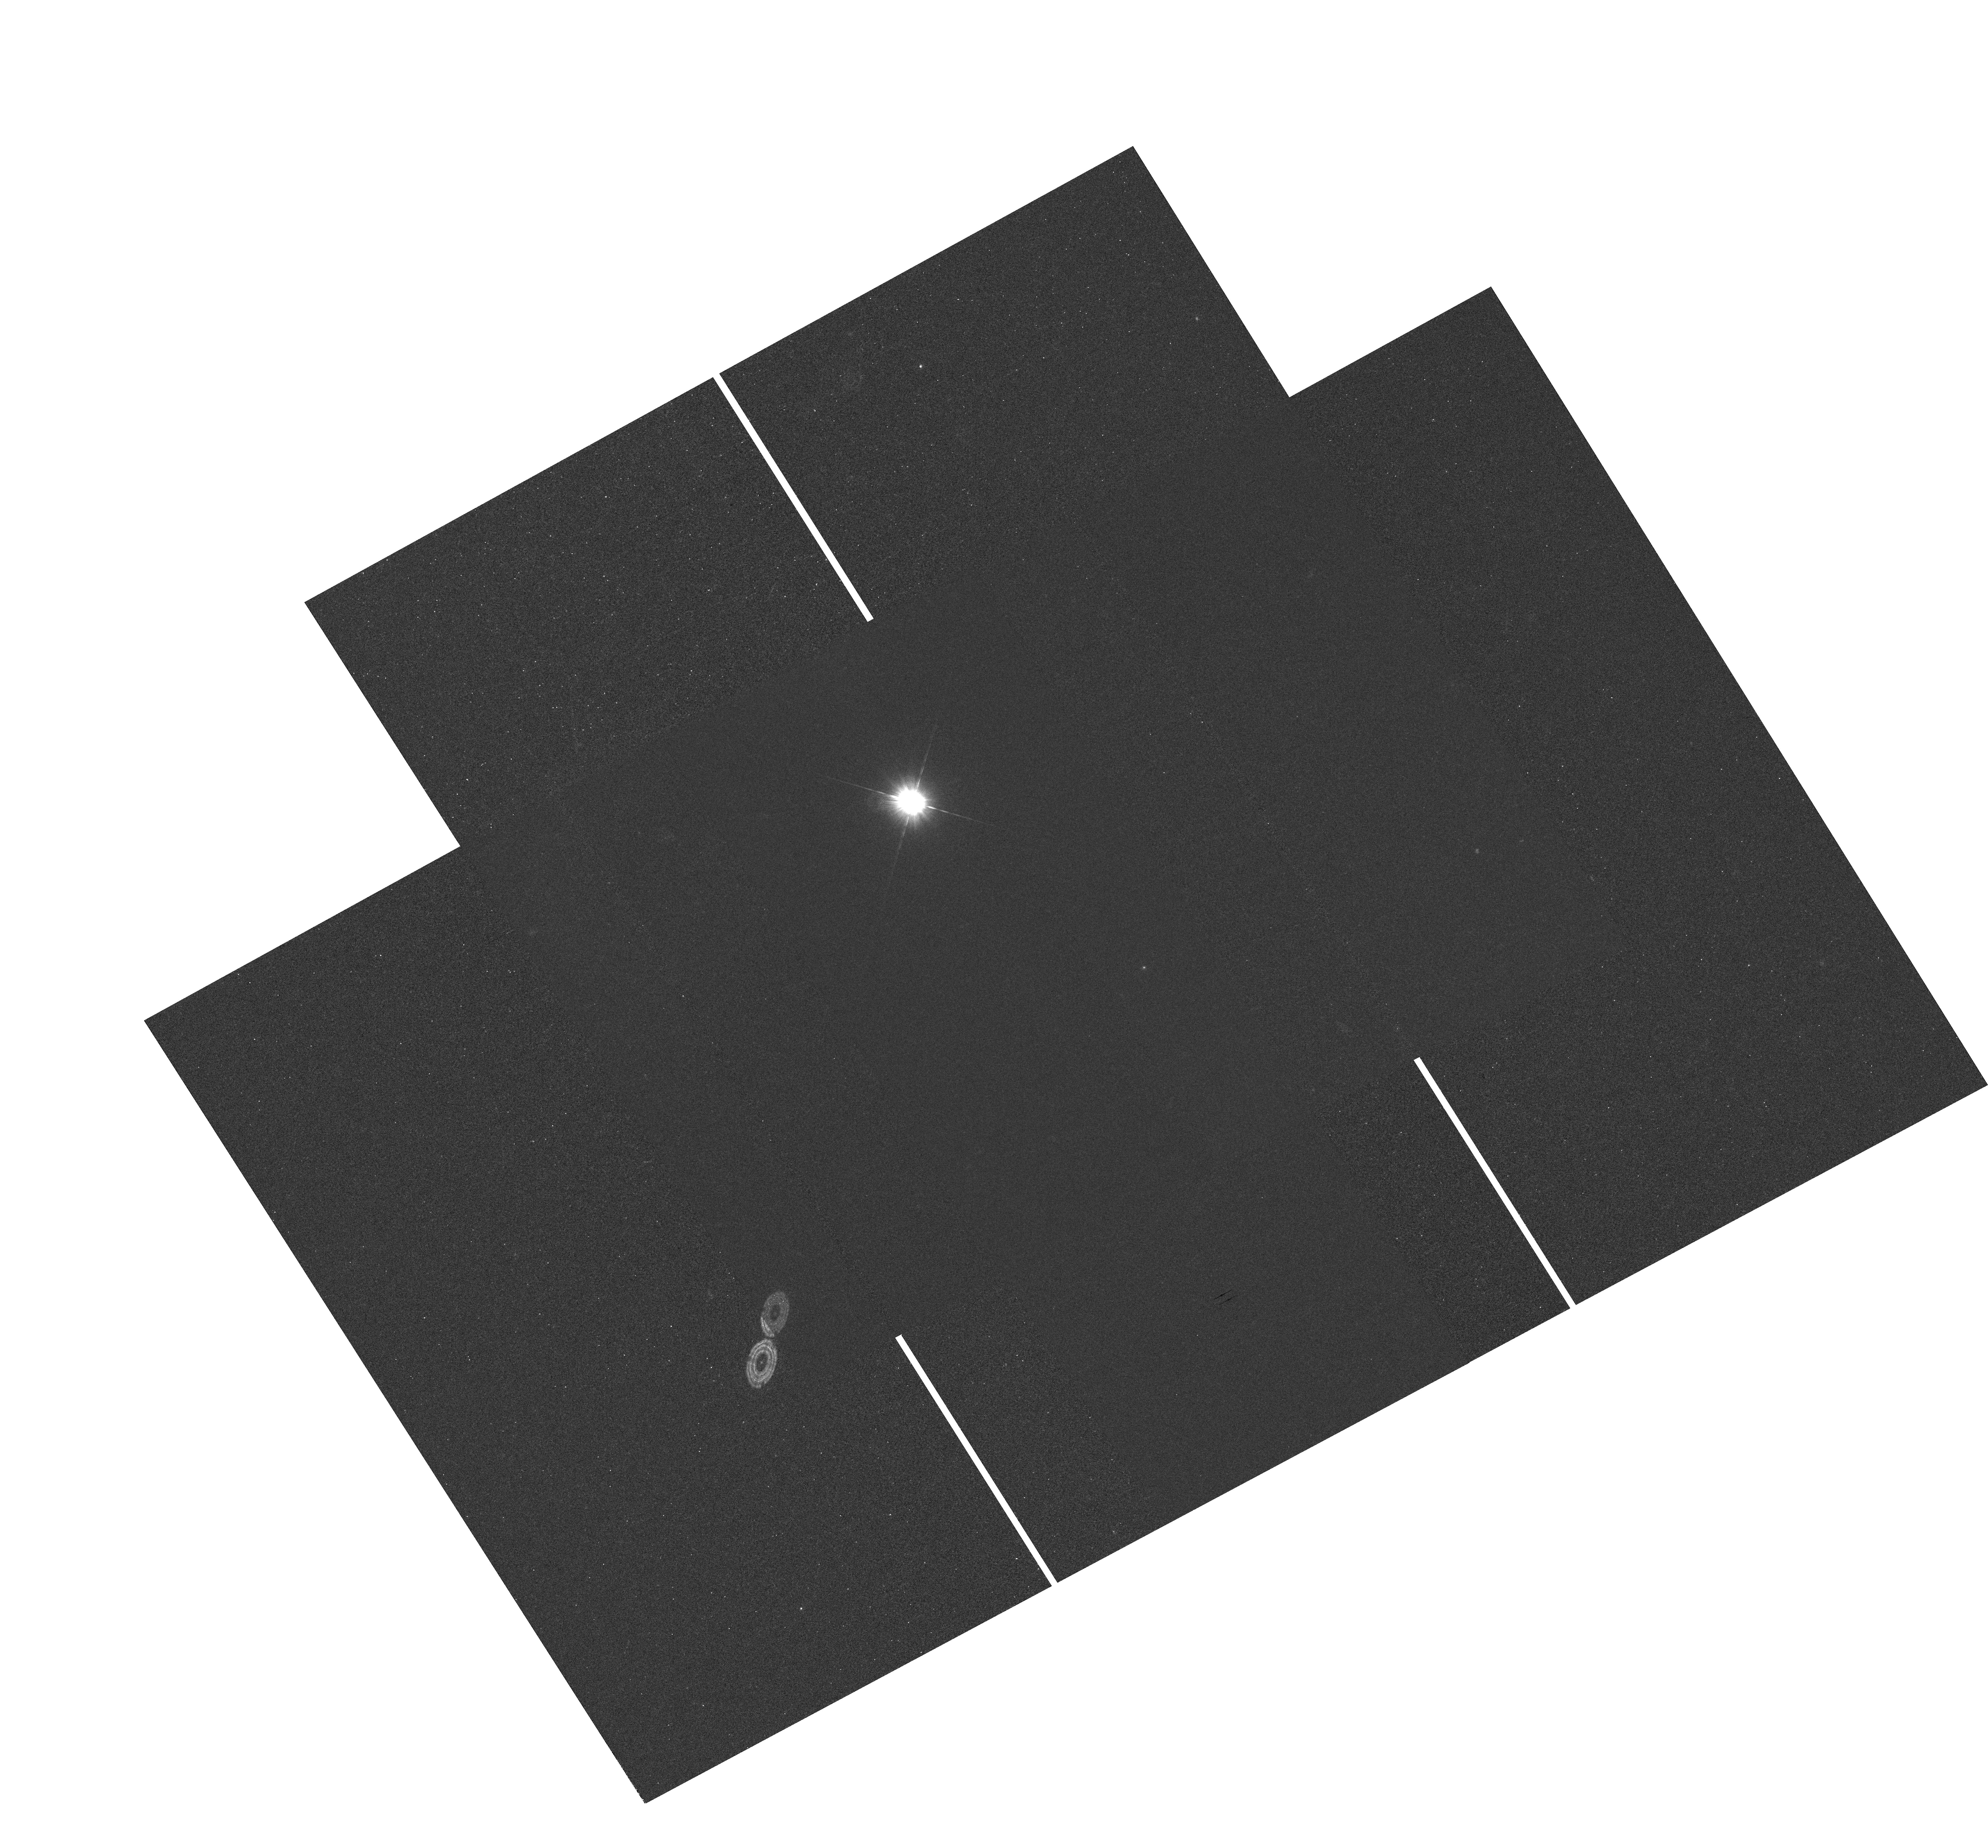
Target: GD153. Instrument: WFC3/UVIS. Filter: F275W. Exposure: 54 min. Observation ID: hst_11919_01_wfc3_uvis_f275w_ibci01

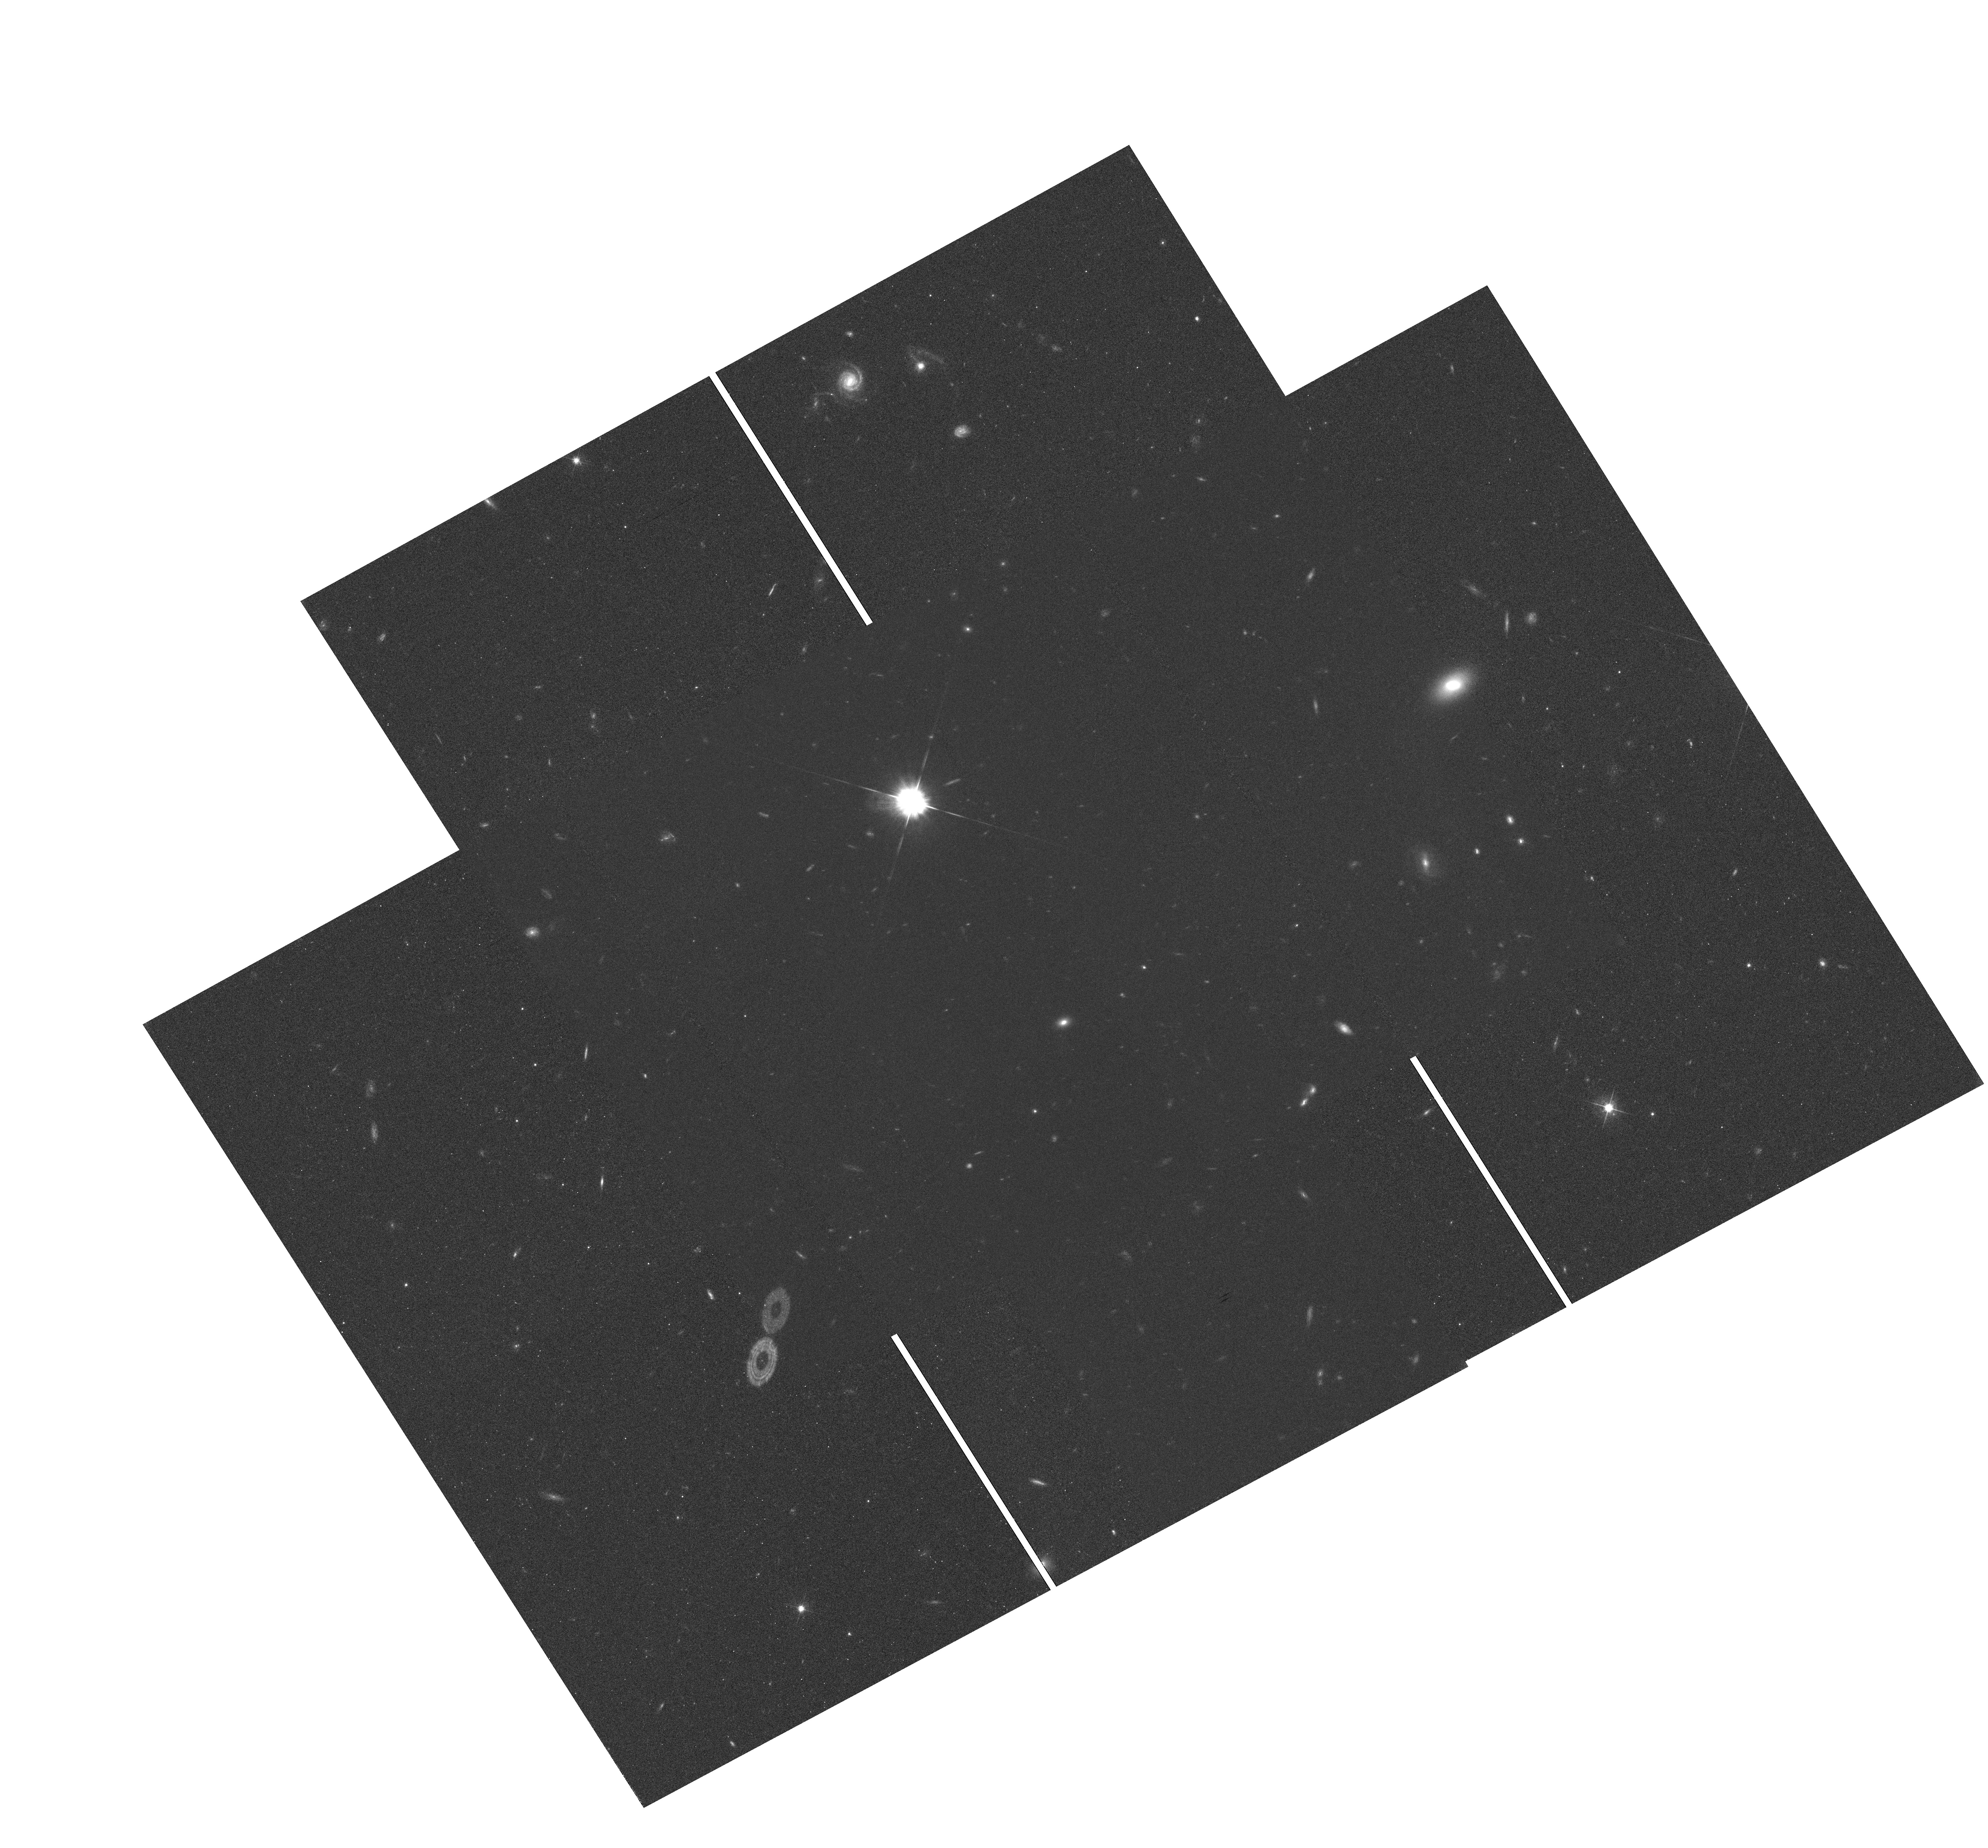
Target: GD153. Instrument: WFC3/UVIS. Filter: F625W. Exposure: 54 min. Observation ID: hst_11919_01_wfc3_uvis_f625w_ibci01

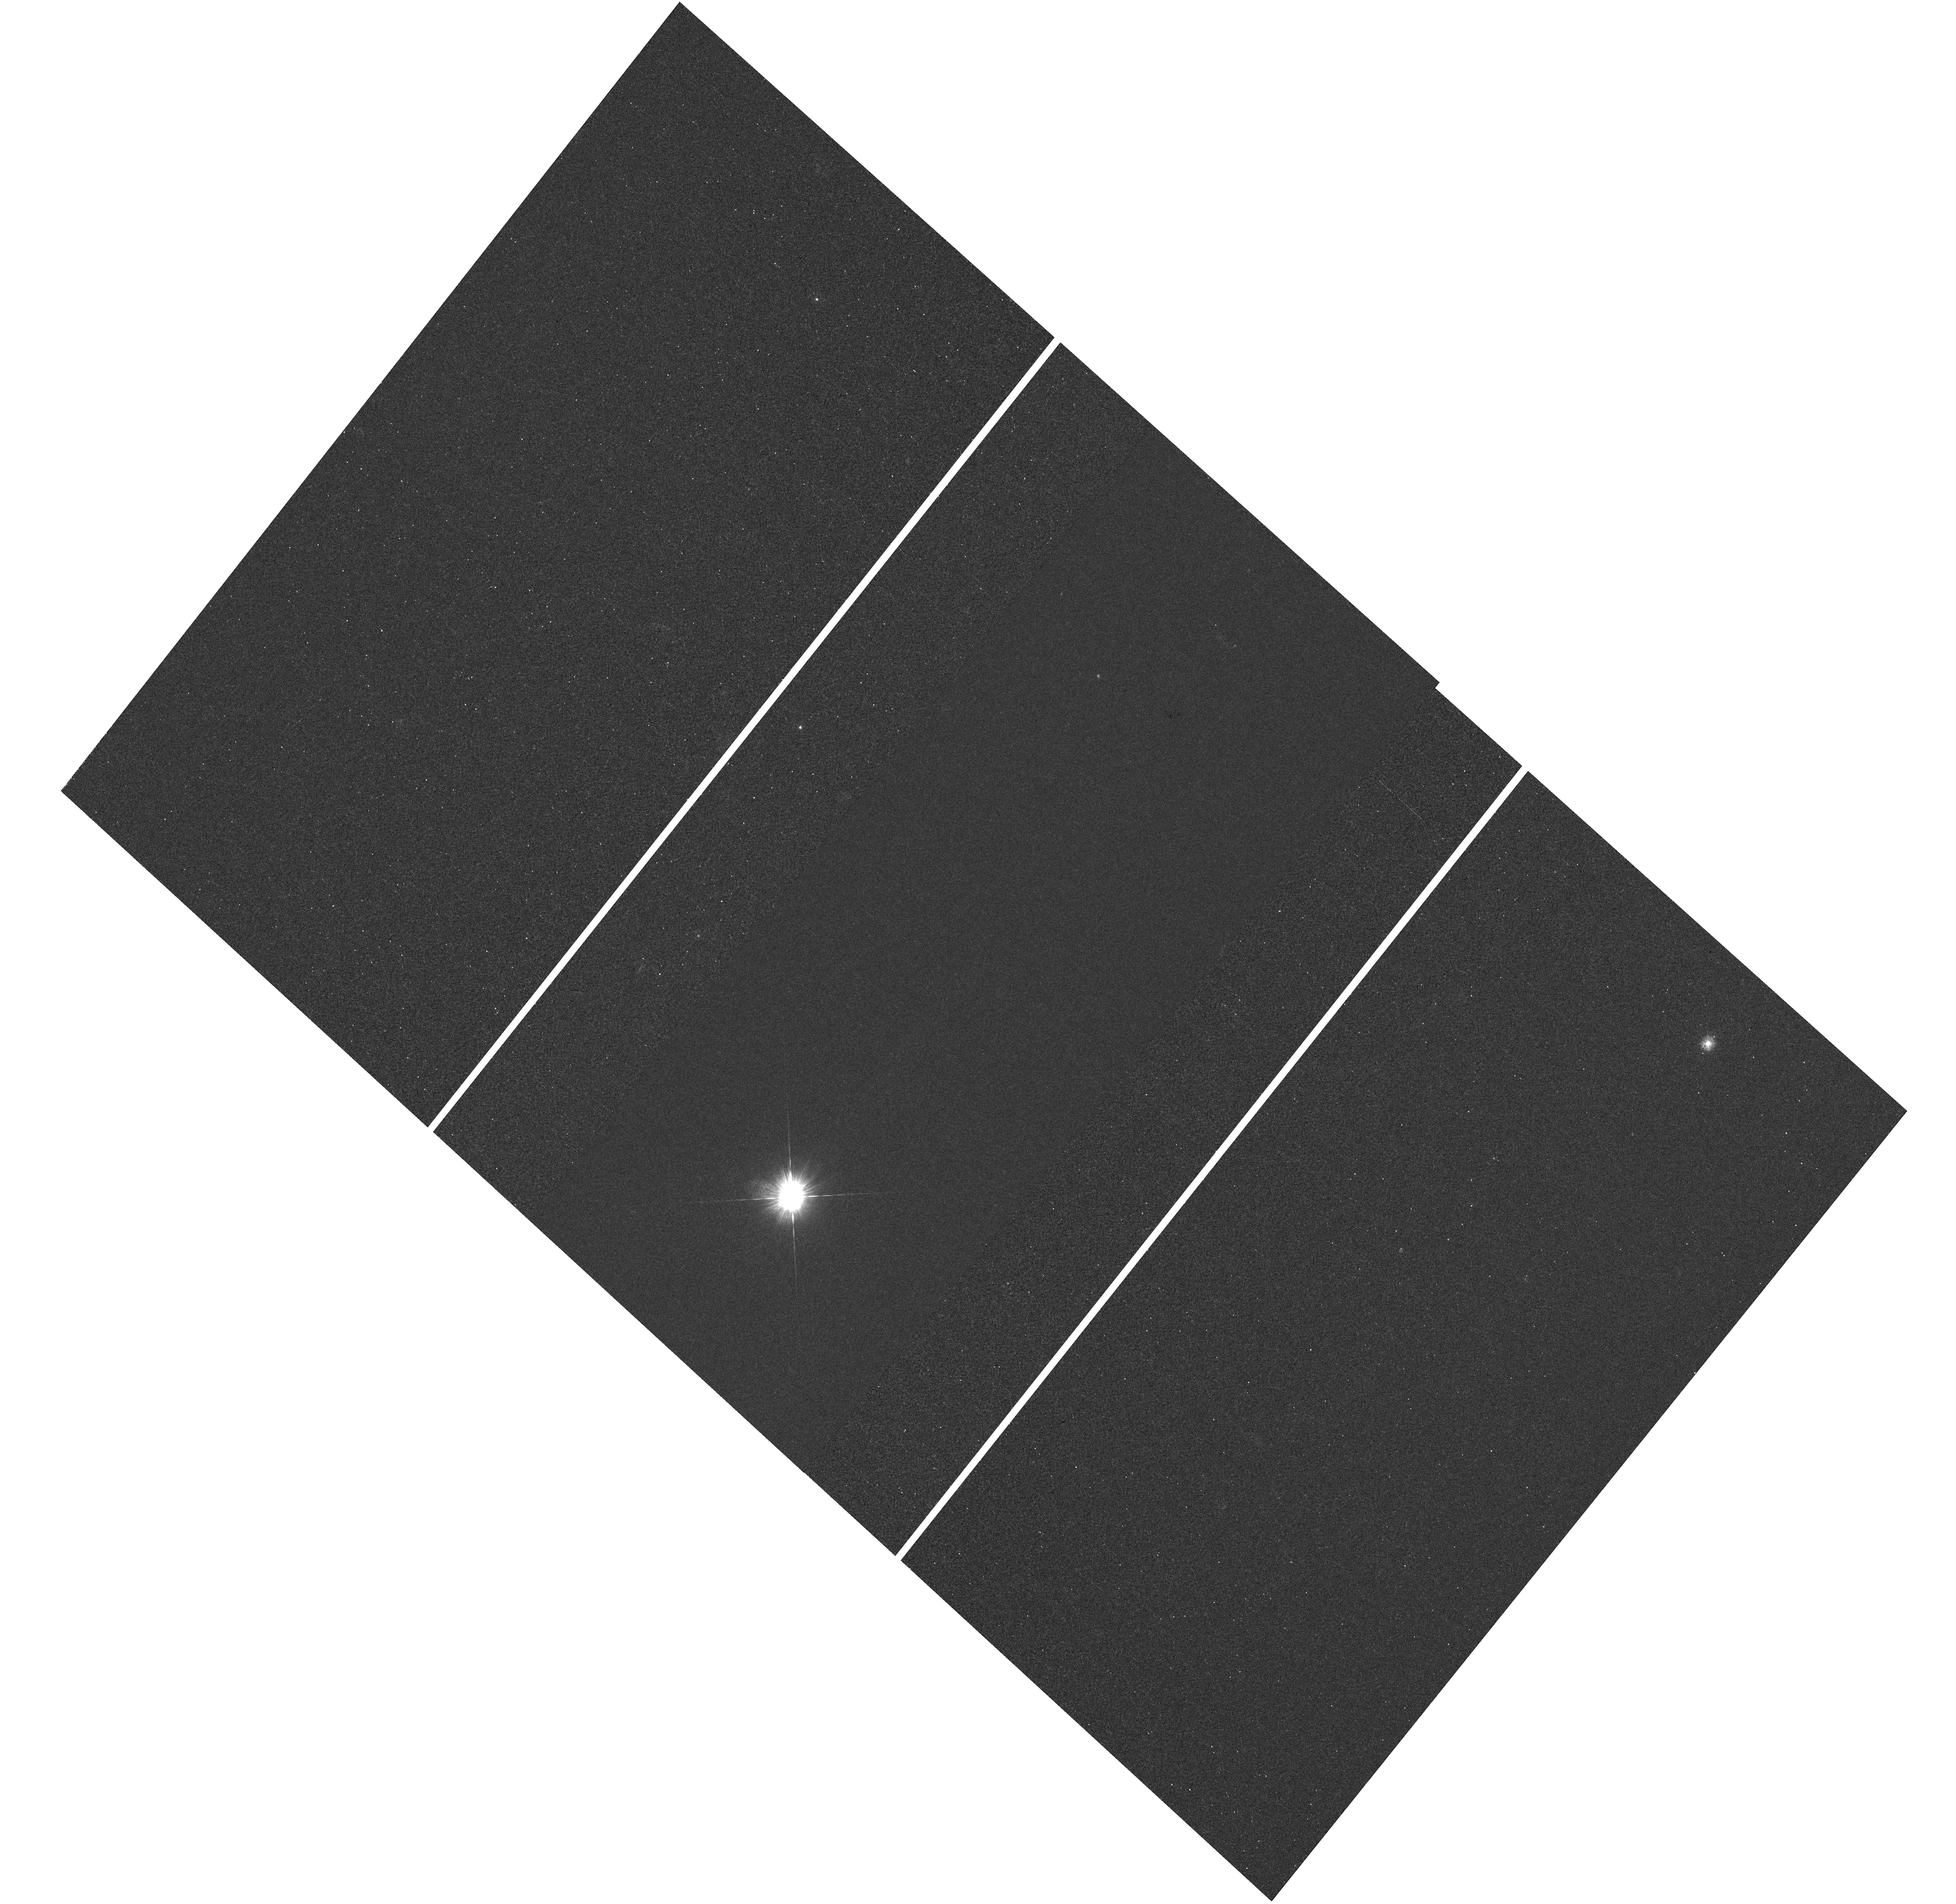
Target: GD153. Instrument: WFC3/UVIS. Filter: F275W. Exposure: 36 min. Observation ID: hst_11919_02_wfc3_uvis_f275w_ibci02

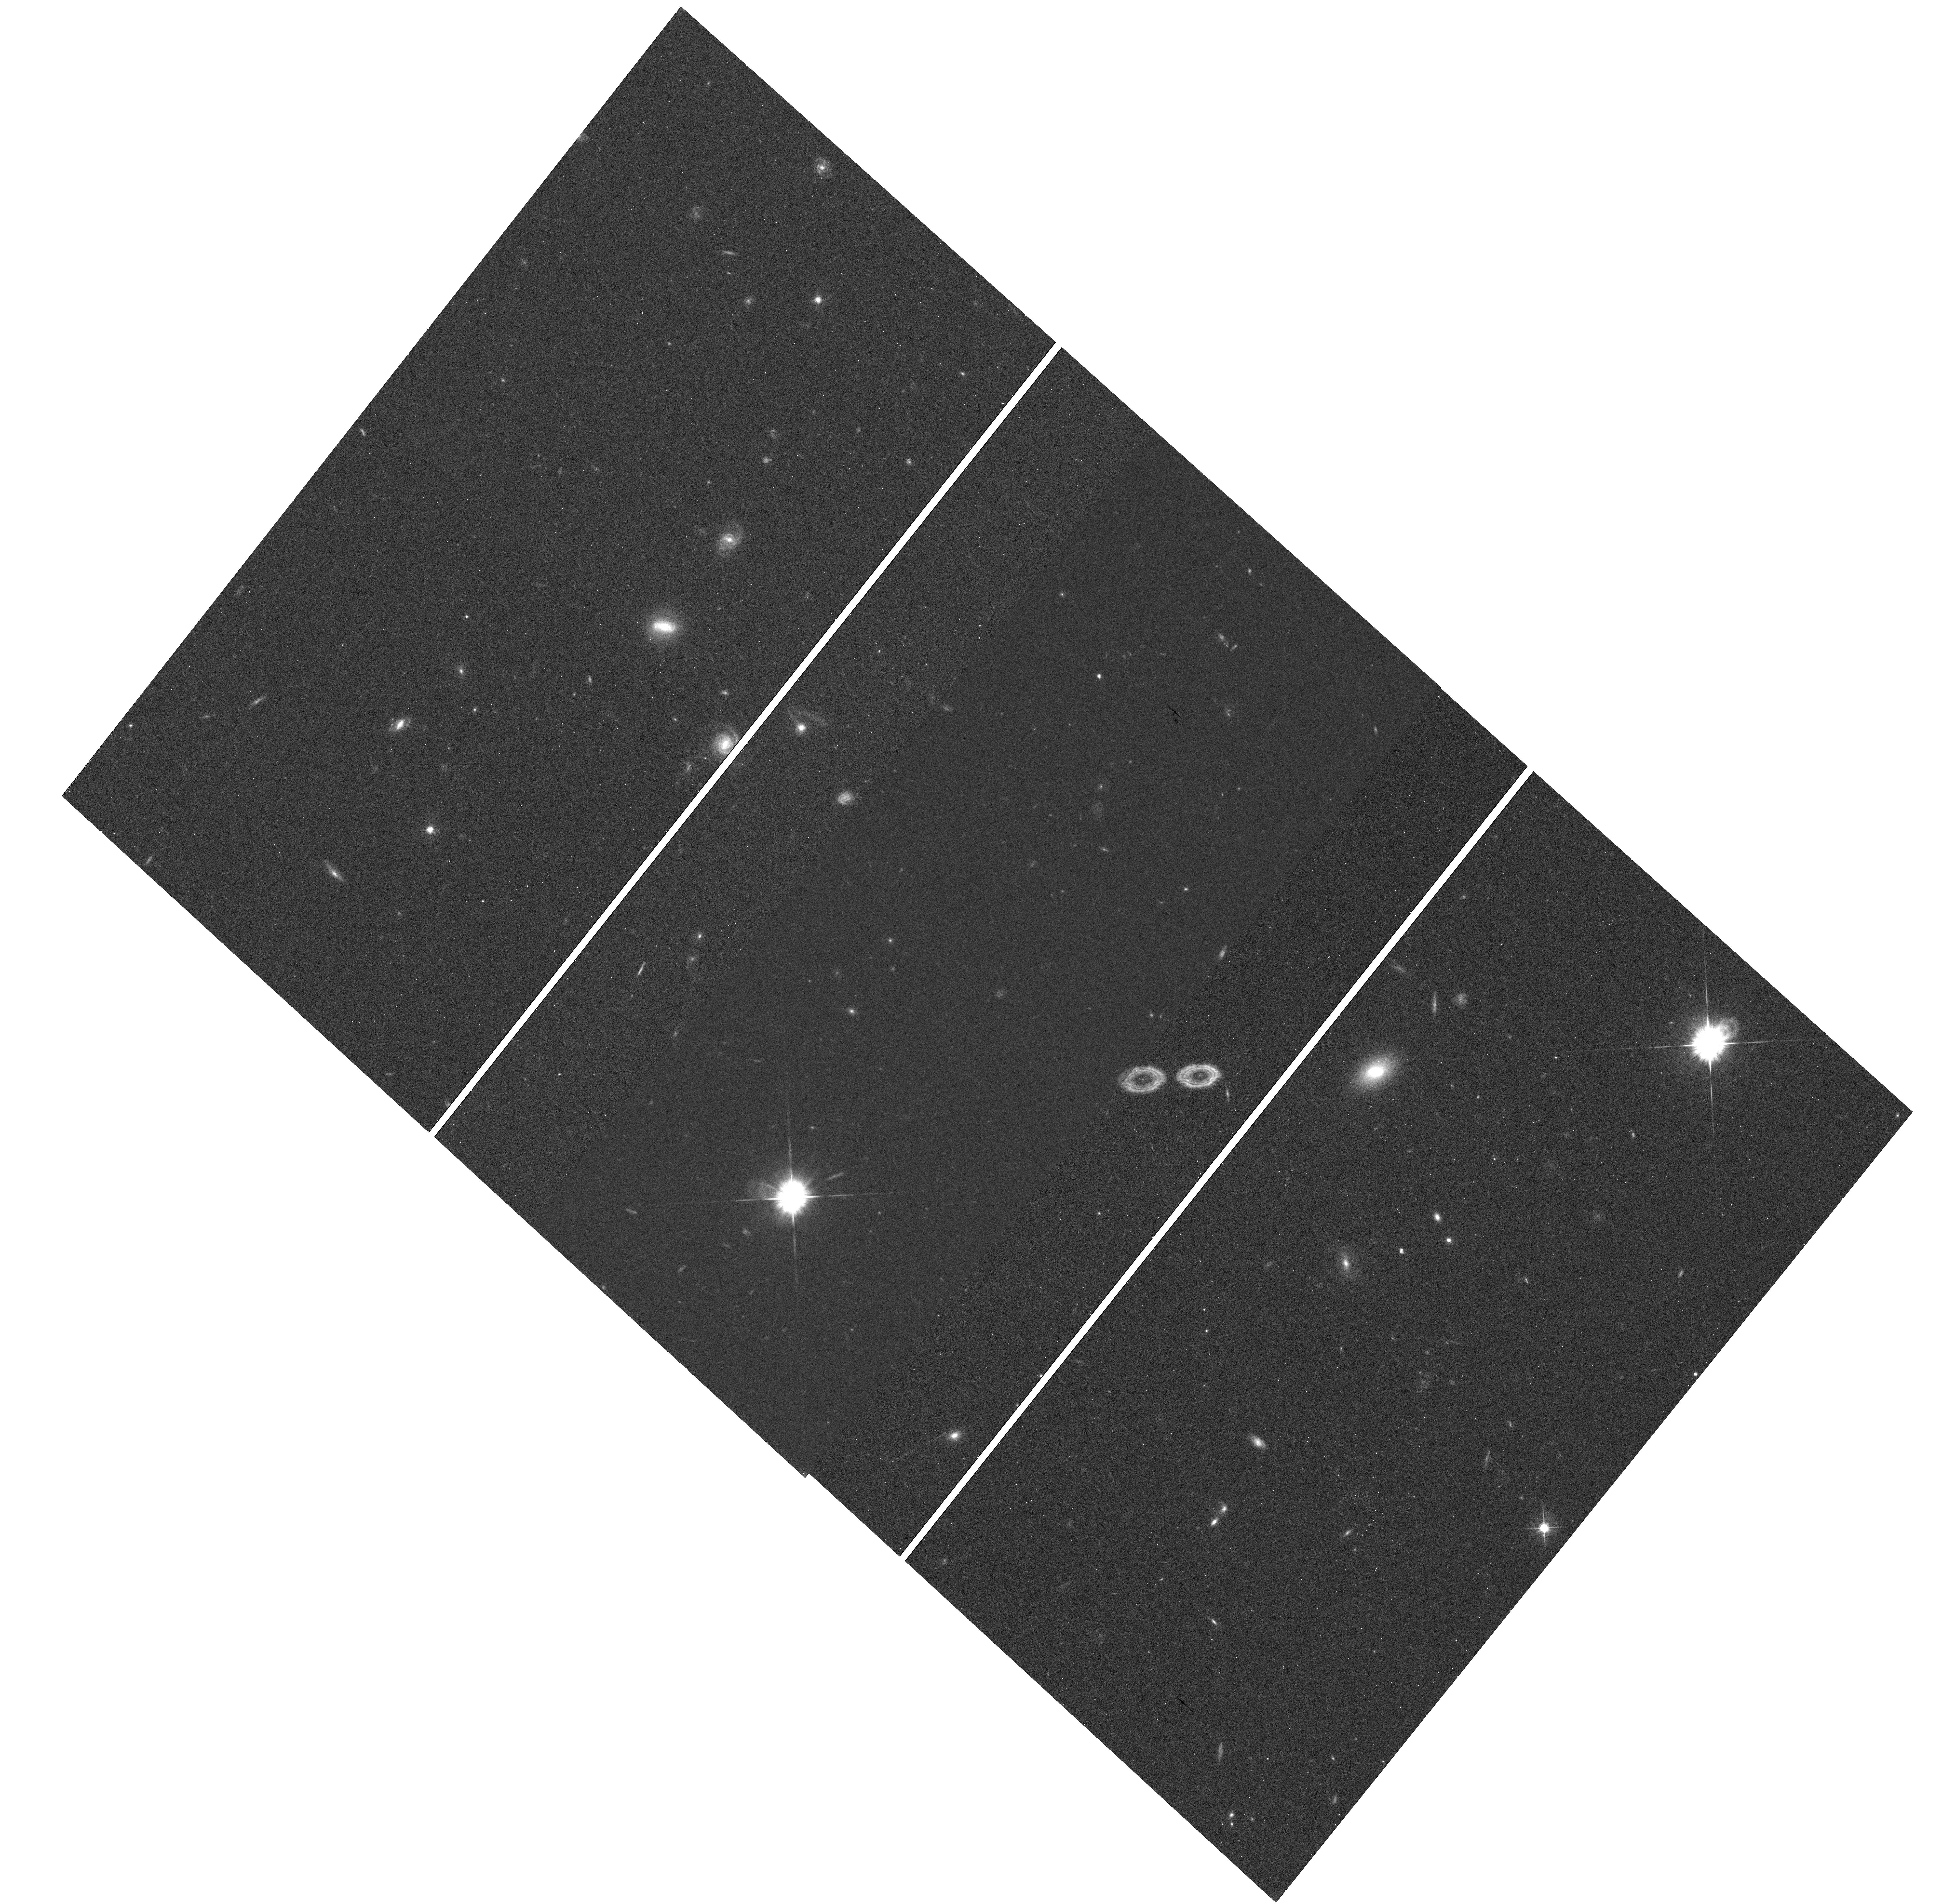
Target: GD153. Instrument: WFC3/UVIS. Filter: F625W. Exposure: 36 min. Observation ID: hst_11919_02_wfc3_uvis_f625w_ibci02

WFC3 UVIS PSF Wings (PI: Dressel, Linda L.)

The UVIS PSF wings will be evaluated at 5 field points (near the field center and corners) in two filters (F275W and F625W) to check for image stability. Subarray images of a moderately bright, isolated star will be obtained at each field position with a series of increasing exposure times designed to permit construction of a very high SNR PSF with dynamic range sufficient to evaluate the wing intensity to >5 arcsec radius. Deep, saturated full field images will also be obtained at each field point to permit evaluation of the wings at larger radii. The images will also permit examination of potential straylight effects, image persistence and electronic cross-talk. This is a repeat of SMOV activity WFC3-25 (program 11438). The results of the two programs will be compared.